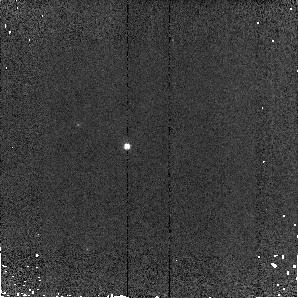
Target: MELOTTE66+072557-473431. Instrument: NICMOS/NIC2. Filter: F110W. Exposure: 2 min. Observation ID: n9m002010

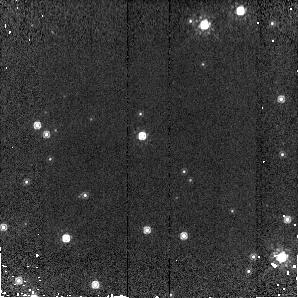
Target: NGC6791-192056+374740. Instrument: NICMOS/NIC2. Filter: F160W. Exposure: 3 min. Observation ID: n9m001050

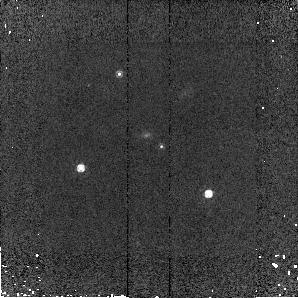
Target: MELOTTE66+072612-473510. Instrument: NICMOS/NIC2. Filter: F160W. Exposure: 3 min. Observation ID: n9m0a2020

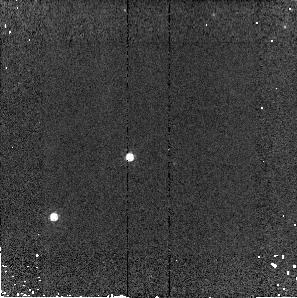
Target: NGC2506+075959-104716. Instrument: NICMOS/NIC2. Filter: F160W. Exposure: 2 min. Observation ID: n9m004020

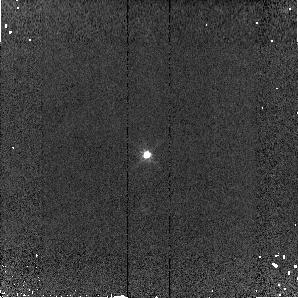
Target: NGC2420+073813+213744. Instrument: NICMOS/NIC2. Filter: F110W. Exposure: 2 min. Observation ID: n9m003010

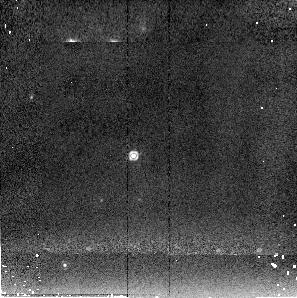
Target: NGC2506+080008-104848. Instrument: NICMOS/NIC2. Filter: F205W. Exposure: 2 min. Observation ID: n9m0a4030

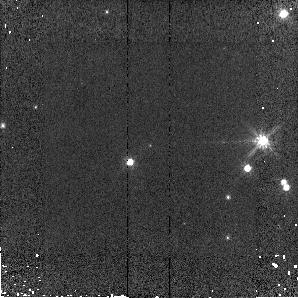
Target: NGC2506+080002-104659. Instrument: NICMOS/NIC2. Filter: F110W. Exposure: 2 min. Observation ID: n9m004030

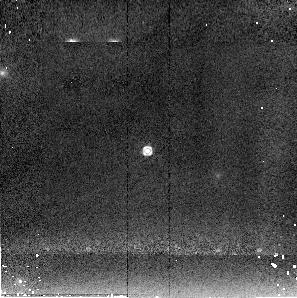
Target: NGC2420+073812+213419. Instrument: NICMOS/NIC2. Filter: F205W. Exposure: 2 min. Observation ID: n9m0a3030

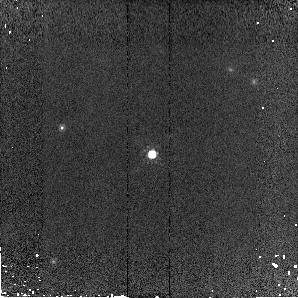
Target: NGC2420+073820+213420. Instrument: NICMOS/NIC2. Filter: F160W. Exposure: 3 min. Observation ID: n9m0a3050

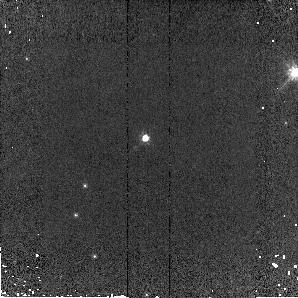
Target: NGC6791-192104+374755. Instrument: NICMOS/NIC2. Filter: F110W. Exposure: 3 min. Observation ID: n9m001010

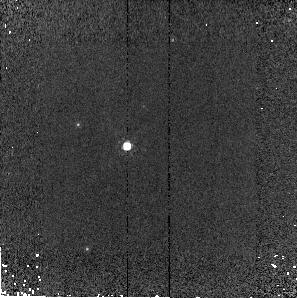
Target: MELOTTE66+072557-473431. Instrument: NICMOS/NIC2. Filter: F160W. Exposure: 5 min. Observation ID: n9m002020

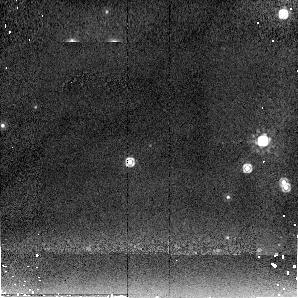
Target: NGC2506+080002-104659. Instrument: NICMOS/NIC2. Filter: F205W. Exposure: 3 min. Observation ID: n9m004050

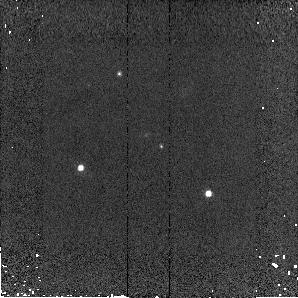
Target: MELOTTE66+072612-473510. Instrument: NICMOS/NIC2. Filter: F110W. Exposure: 2 min. Observation ID: n9m0a2010

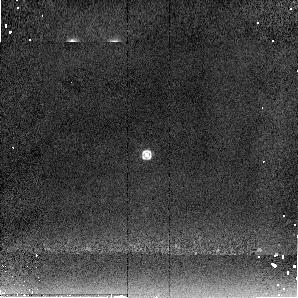
Target: NGC2420+073813+213744. Instrument: NICMOS/NIC2. Filter: F205W. Exposure: 2 min. Observation ID: n9m003030

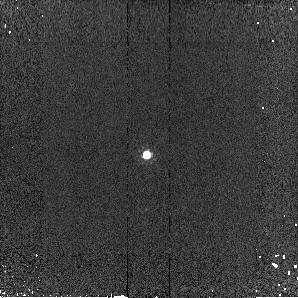
Target: NGC2420+073813+213744. Instrument: NICMOS/NIC2. Filter: F160W. Exposure: 2 min. Observation ID: n9m003020

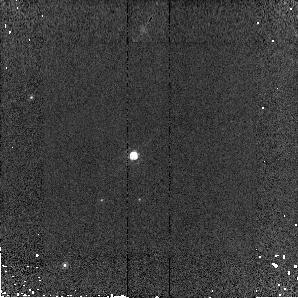
Target: NGC2506+080008-104848. Instrument: NICMOS/NIC2. Filter: F160W. Exposure: 2 min. Observation ID: n9m0a4020

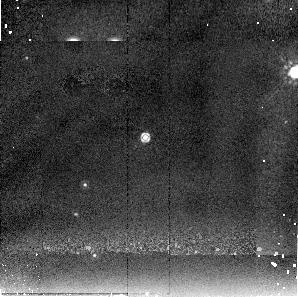
Target: NGC6791-192104+374755. Instrument: NICMOS/NIC2. Filter: F205W. Exposure: 6 min. Observation ID: n9m001030

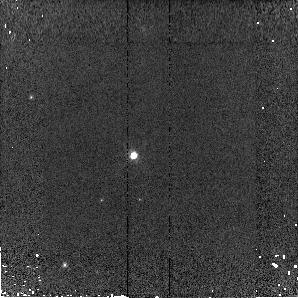
Target: NGC2506+080008-104848. Instrument: NICMOS/NIC2. Filter: F110W. Exposure: 2 min. Observation ID: n9m0a4010

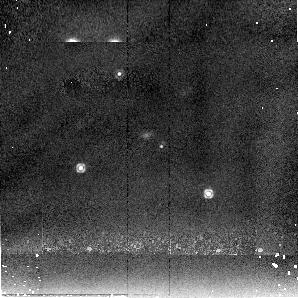
Target: MELOTTE66+072612-473510. Instrument: NICMOS/NIC2. Filter: F205W. Exposure: 6 min. Observation ID: n9m0a2030

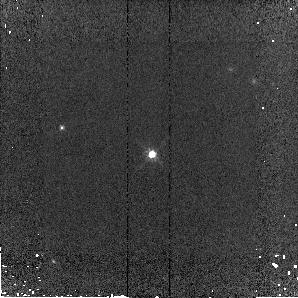
Target: NGC2420+073820+213420. Instrument: NICMOS/NIC2. Filter: F110W. Exposure: 3 min. Observation ID: n9m0a3040

Photometric Standard Clusters for Cross-Observatory Calibration (PI: Diaz-Miller, Rosa)

The goal of this program is to obtain NICMOS photometry of selected solar analog stars in selected Galactic clusters that will be used as on-orbit photometric standard star fields for JWST-NIRCAM. The availability of such fields at JWST launch will facilitate rapid photometric calibration of NIRCAM. The NIRCAM team plans to observe the chosen clusters with Spitzer-IRAC.